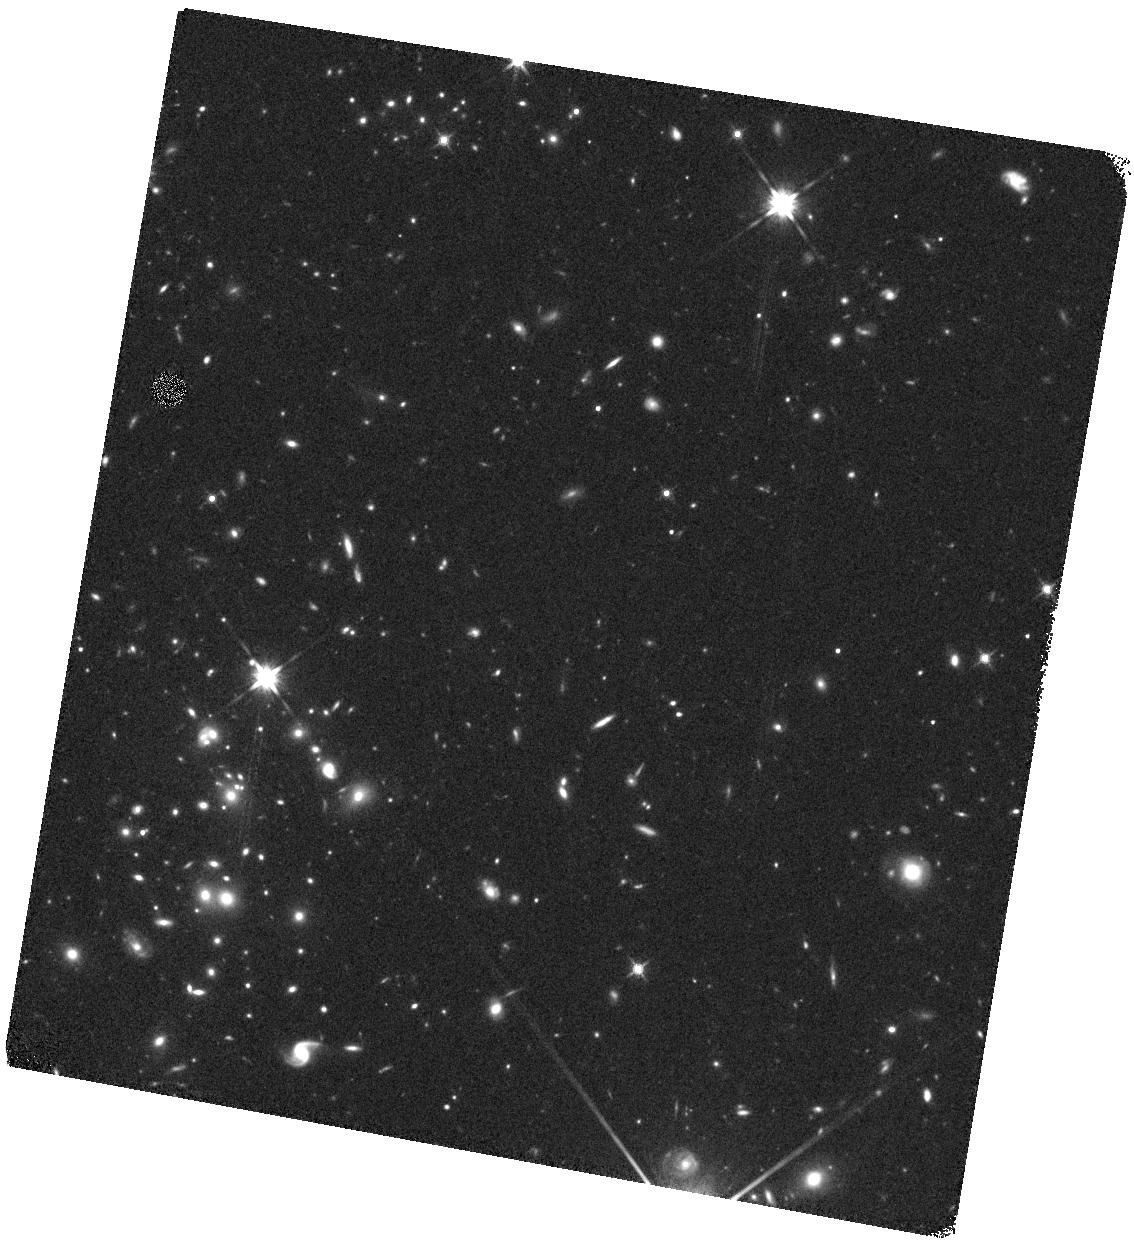
Target: SPARCS-1616-WEST. Instrument: WFC3/IR. Filter: F140W. Exposure: 17 min. Observation ID: hst_13845_17_wfc3_ir_f140w_ickt17

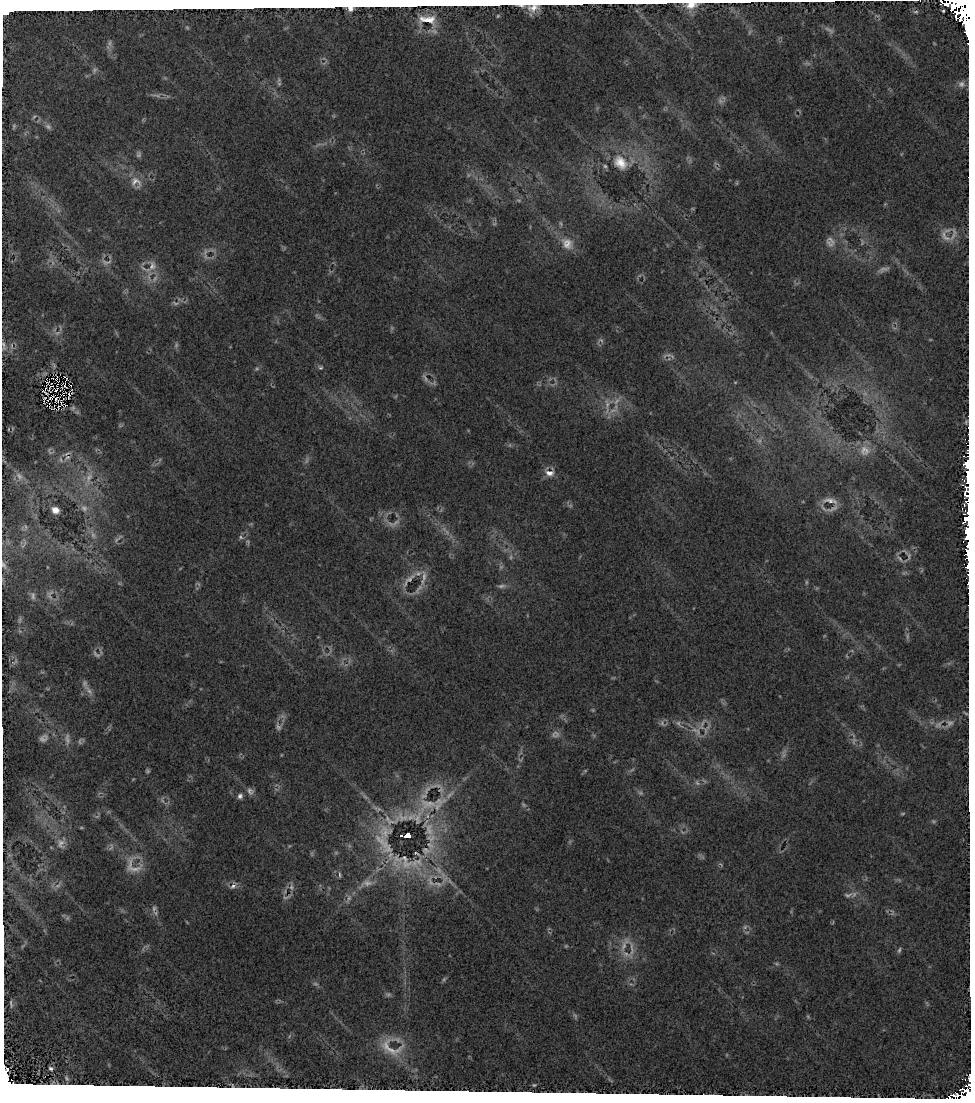
Target: SPARCS-0035-WEST. Instrument: WFC3/IR. Filter: F140W. Exposure: 15 min. Observation ID: hst_13845_14_wfc3_ir_f140w_ickt14

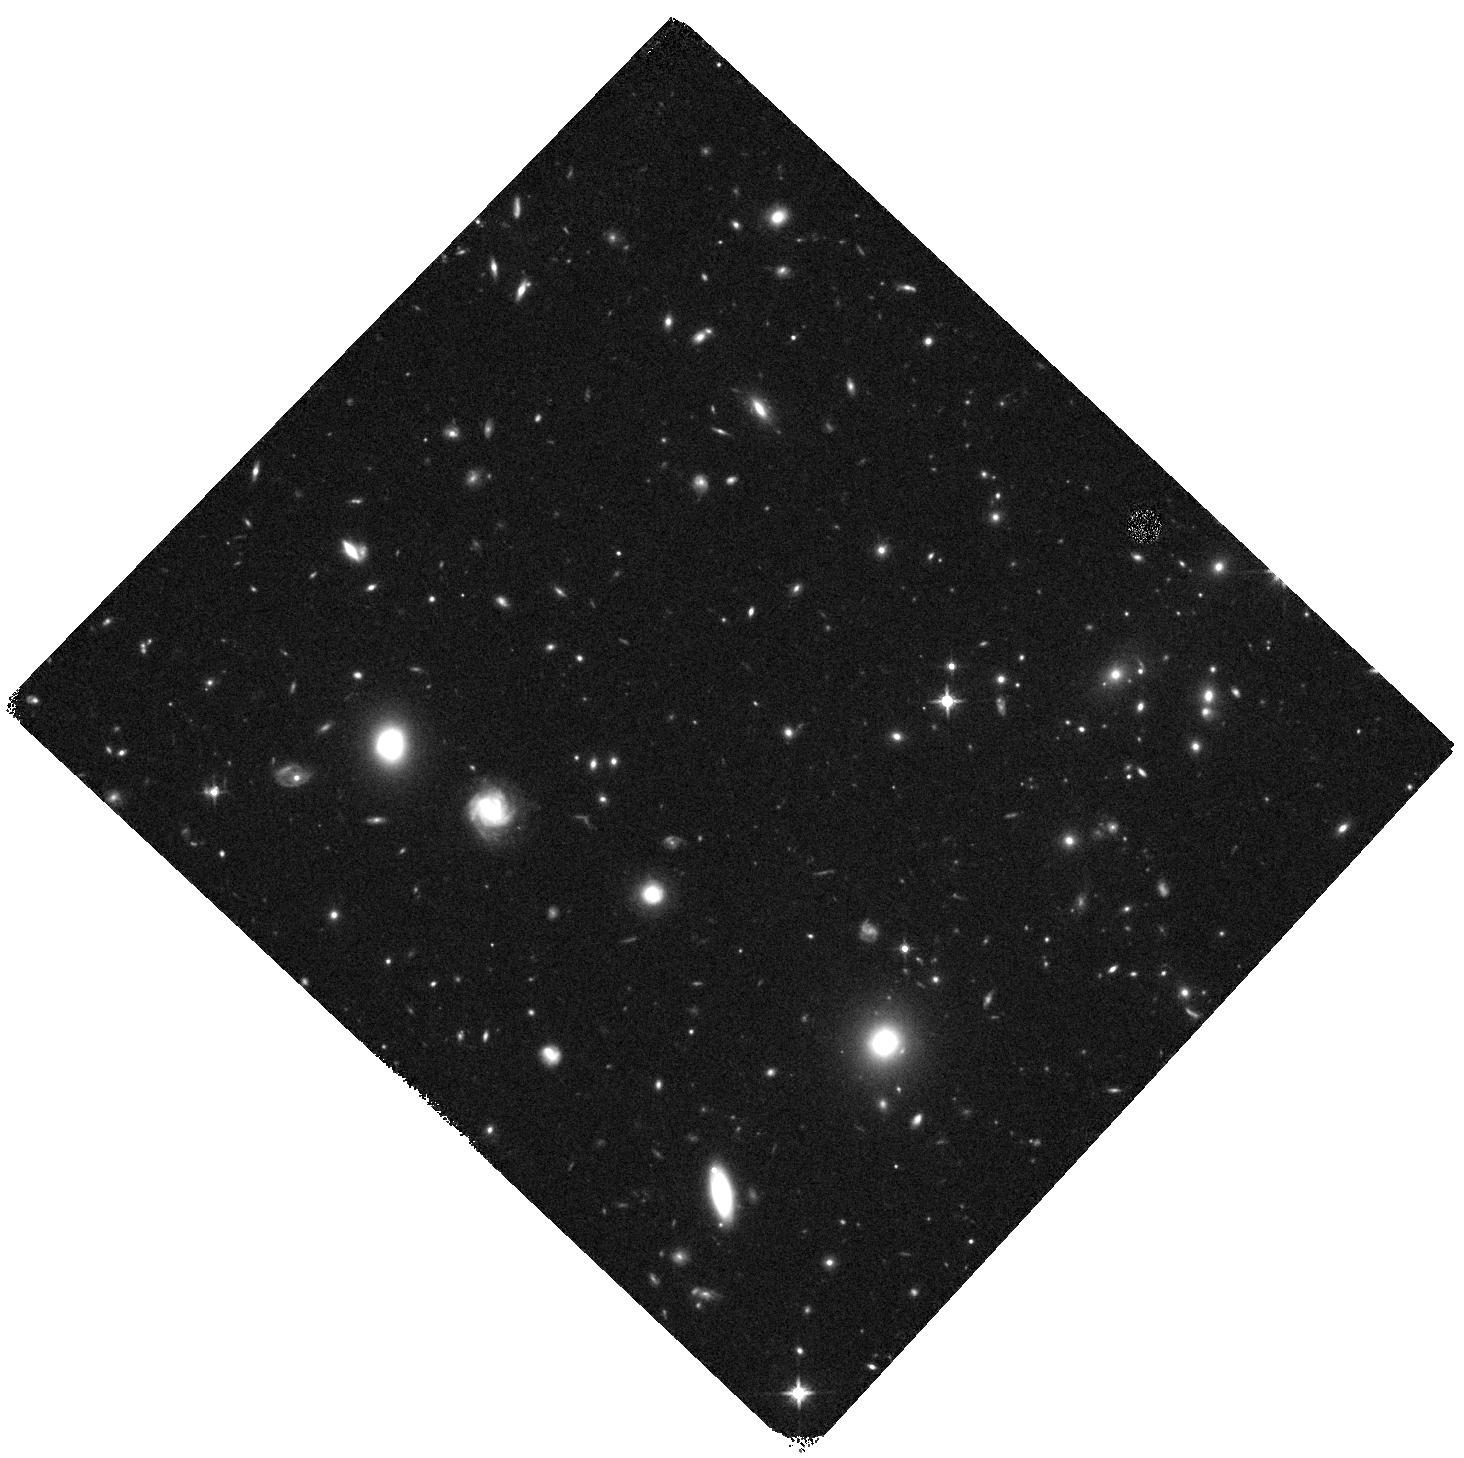
Target: SPARCS-0215-EAST. Instrument: WFC3/IR. Filter: F140W. Exposure: 14 min. Observation ID: hst_13845_05_wfc3_ir_f140w_ickt05

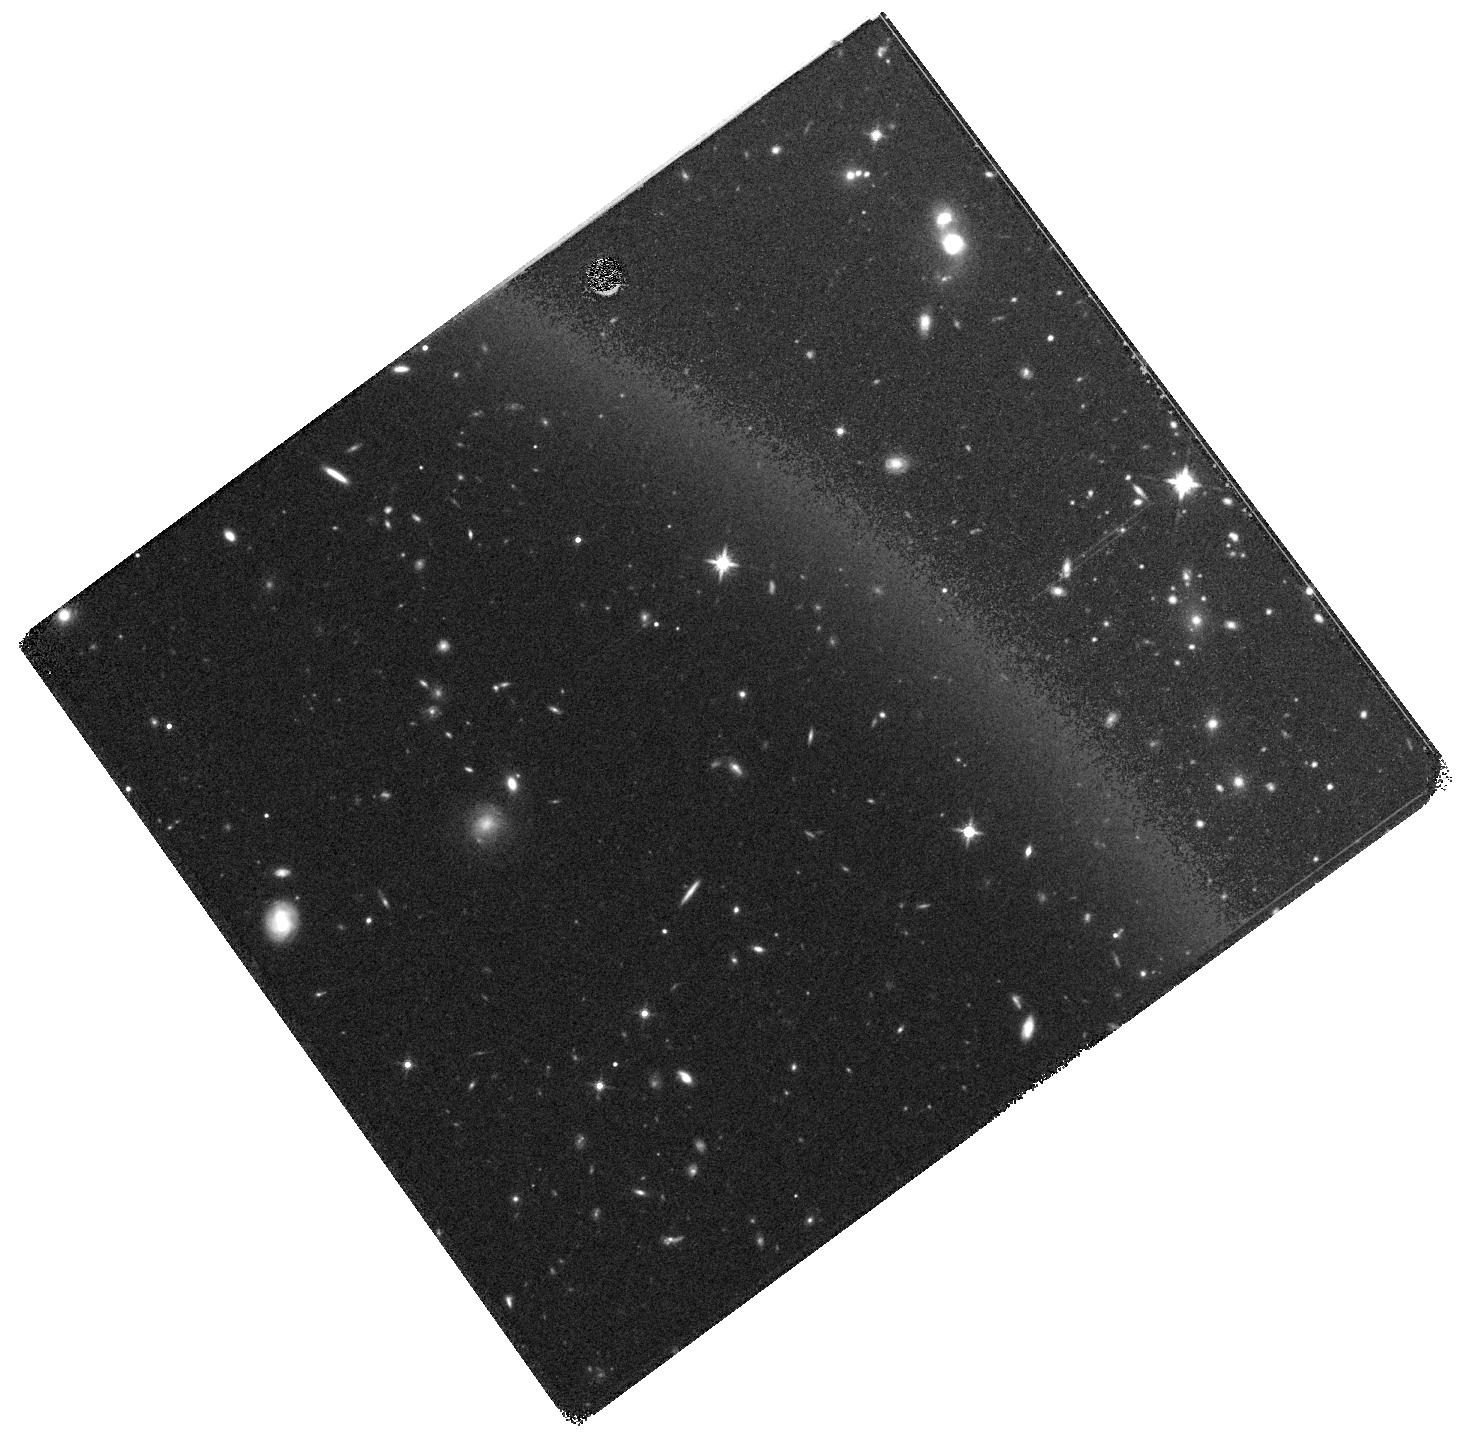
Target: SPARCS-1638-EAST. Instrument: WFC3/IR. Filter: F140W. Exposure: 14 min. Observation ID: hst_13845_09_wfc3_ir_f140w_ickt09

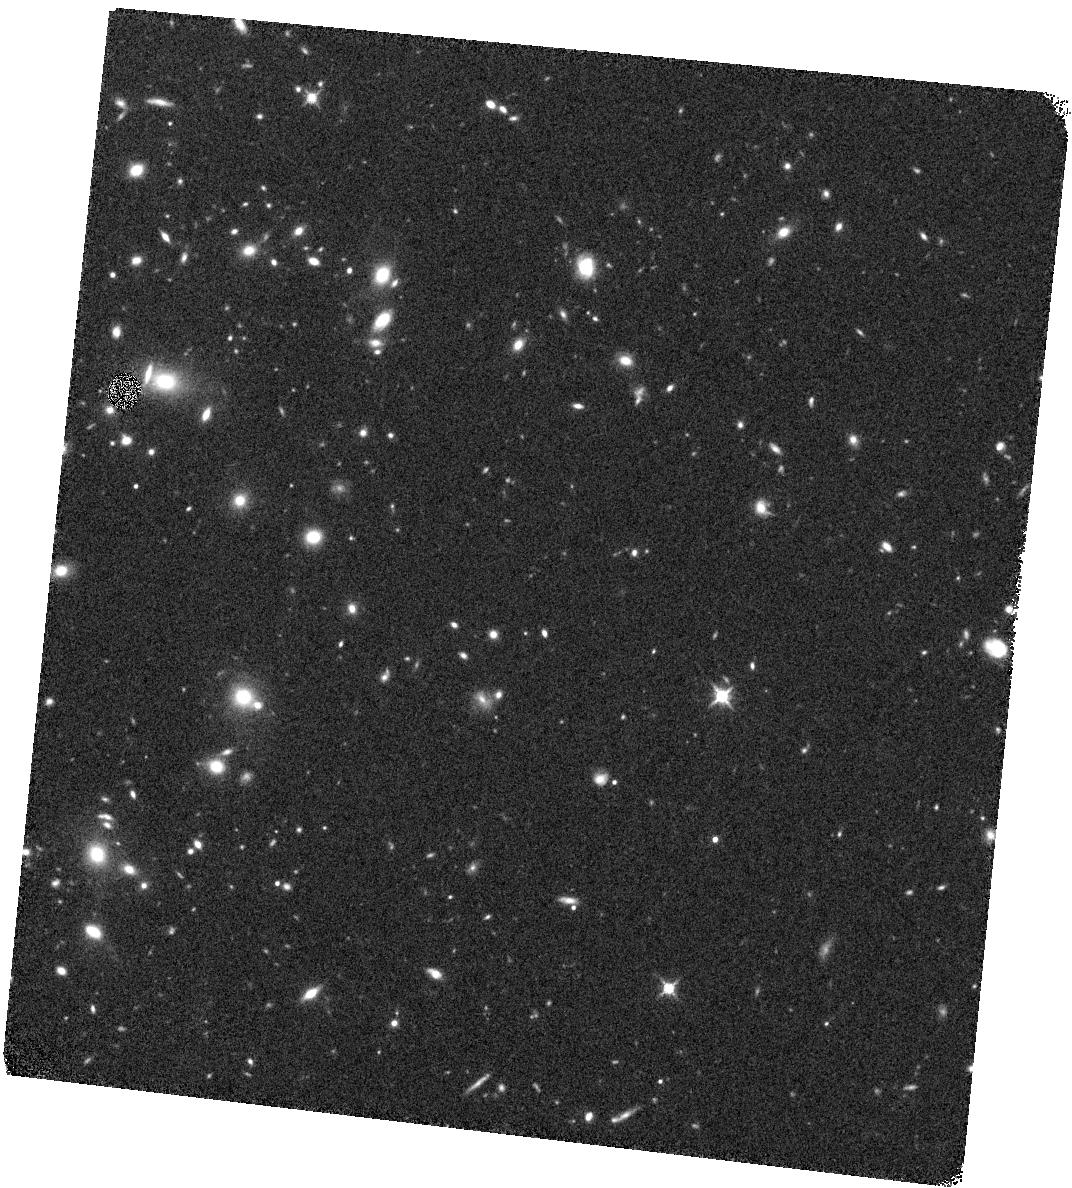
Target: SPARCS-0034-WEST. Instrument: WFC3/IR. Filter: F140W. Exposure: 15 min. Observation ID: hst_13845_11_wfc3_ir_f140w_ickt11

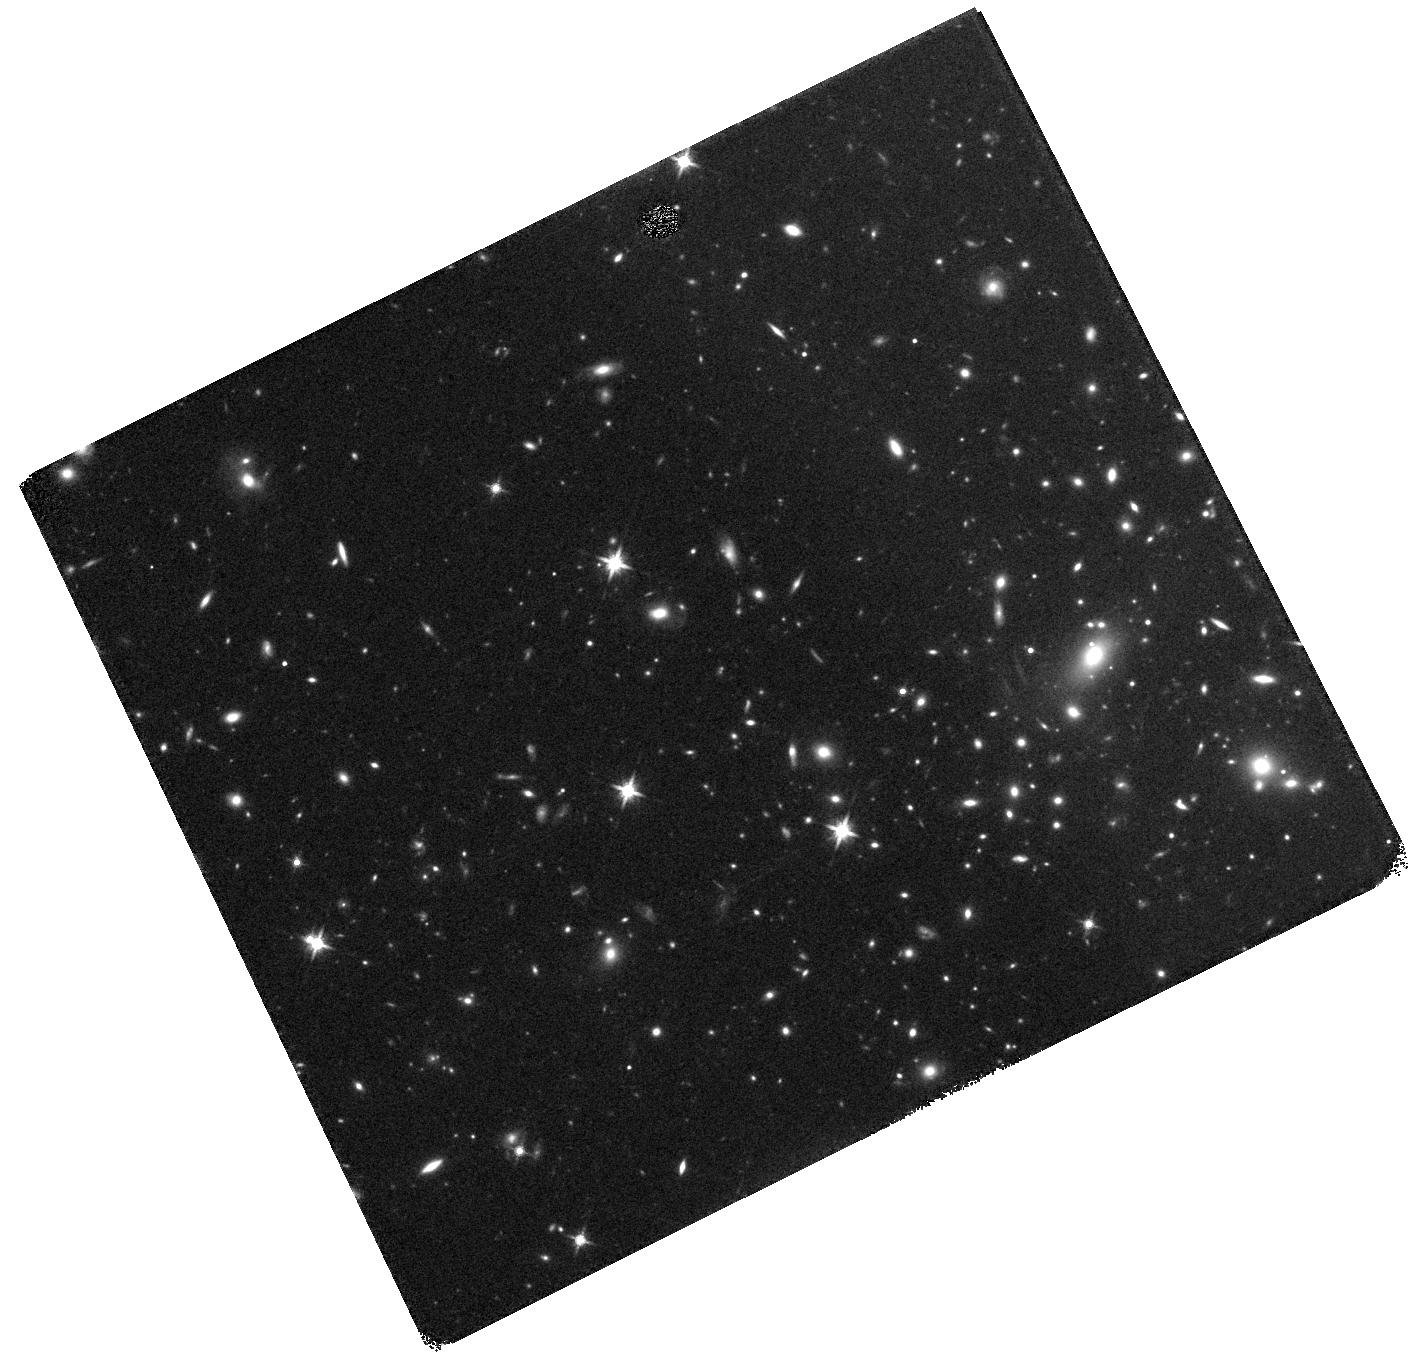
Target: SPARCS-1613-EAST. Instrument: WFC3/IR. Filter: F140W. Exposure: 15 min. Observation ID: hst_13845_03_wfc3_ir_f140w_ickt03

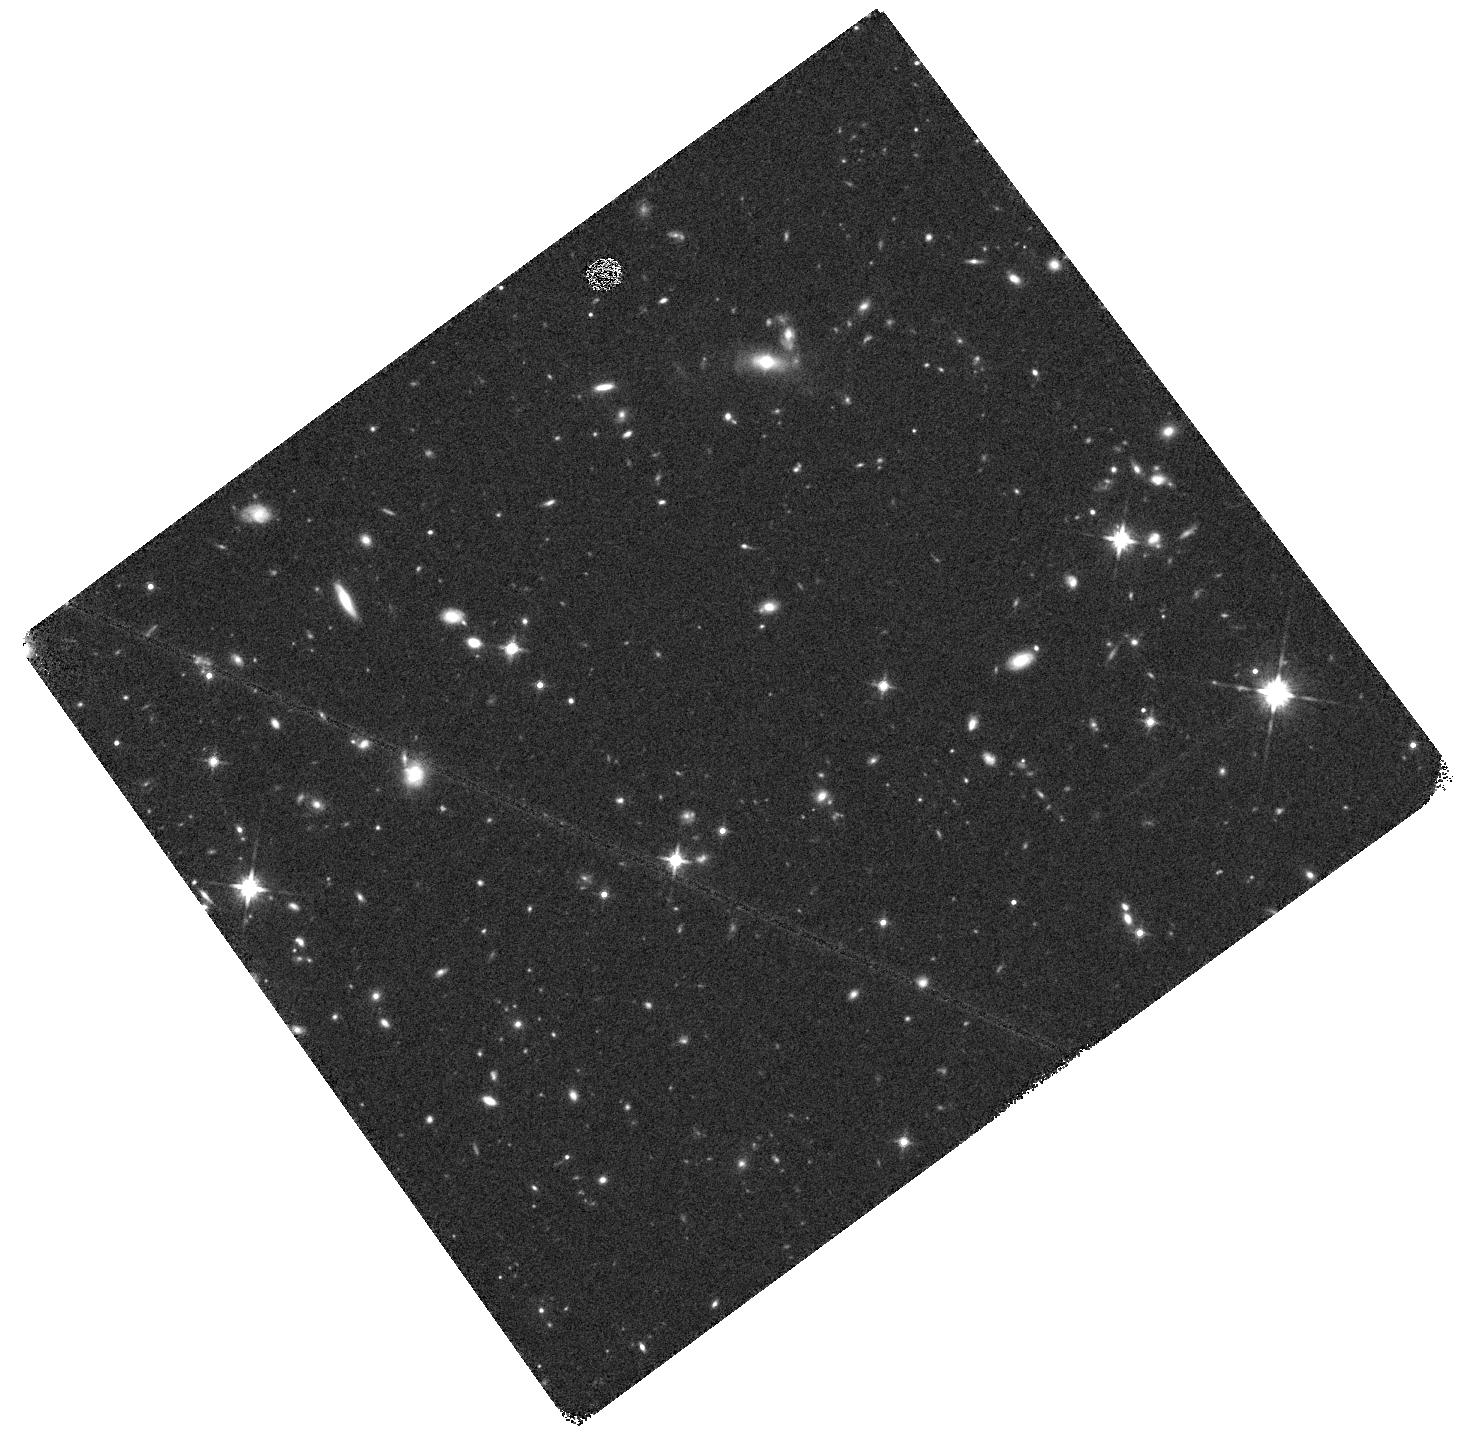
Target: SPARCS-1638-WEST. Instrument: WFC3/IR. Filter: F140W. Exposure: 14 min. Observation ID: hst_13845_19_wfc3_ir_f140w_ickt19

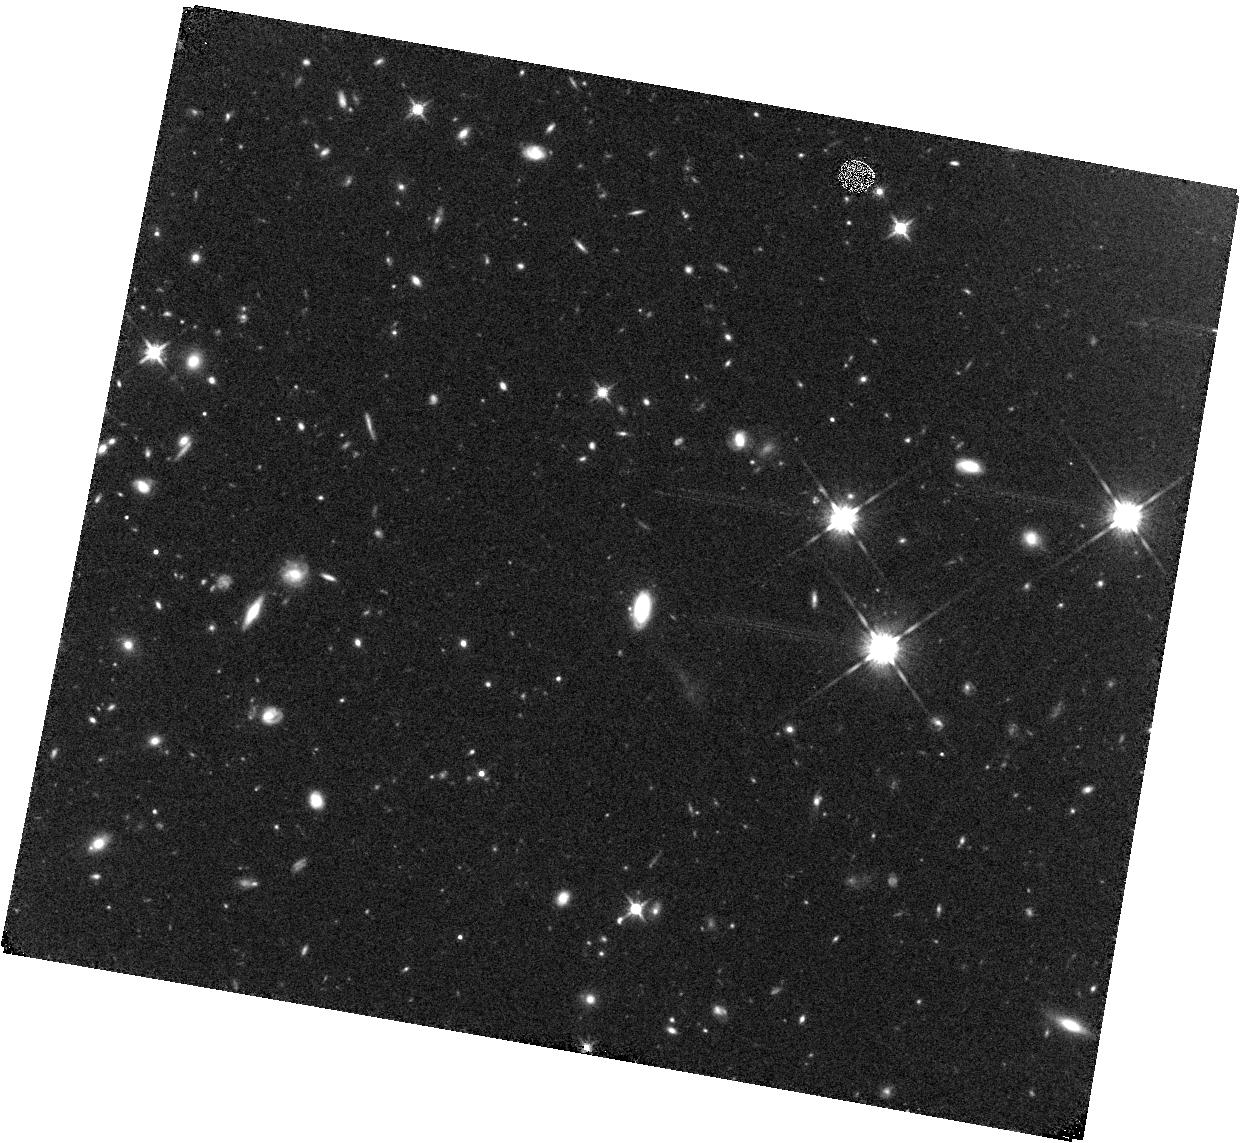
Target: SPARCS-1051-WEST. Instrument: WFC3/IR. Filter: F140W. Exposure: 15 min. Observation ID: hst_13845_16_wfc3_ir_f140w_ickt16

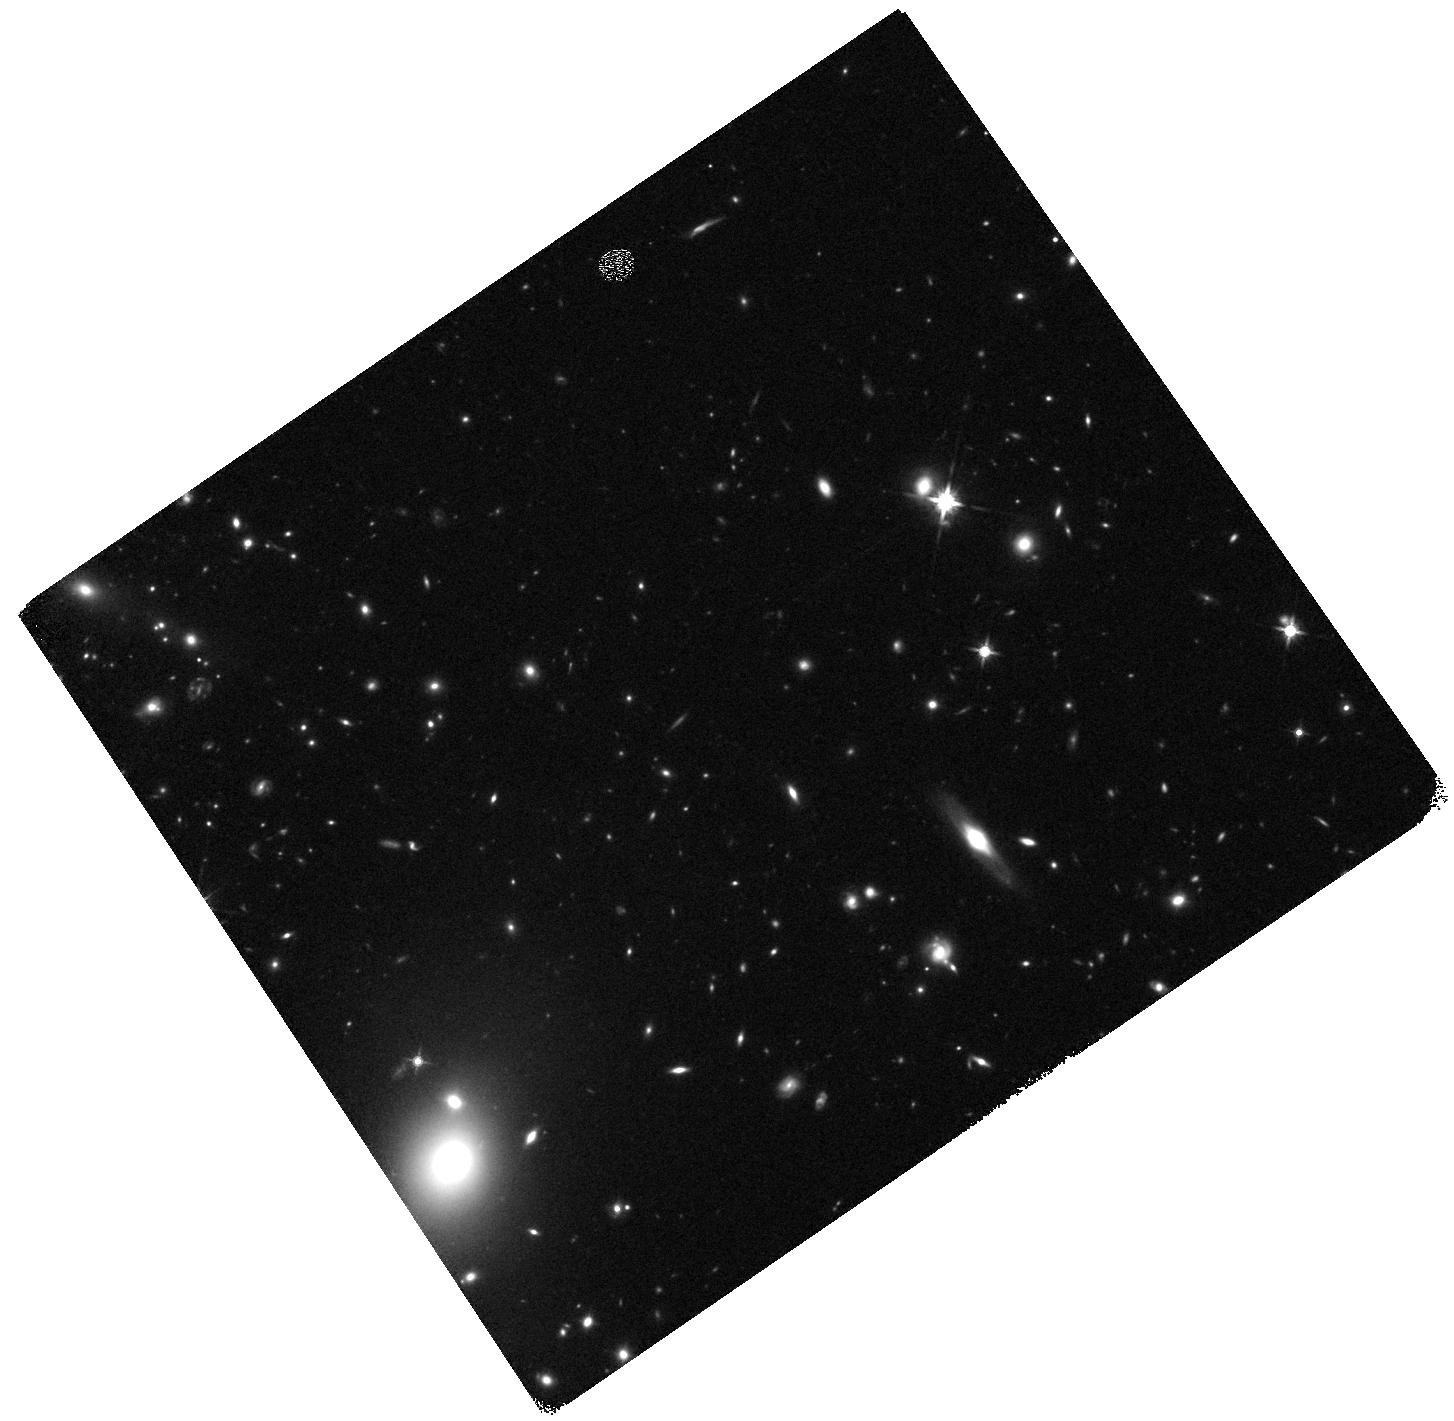
Target: SPARCS-0036-WEST. Instrument: WFC3/IR. Filter: F140W. Exposure: 14 min. Observation ID: hst_13845_12_wfc3_ir_f140w_ickt12

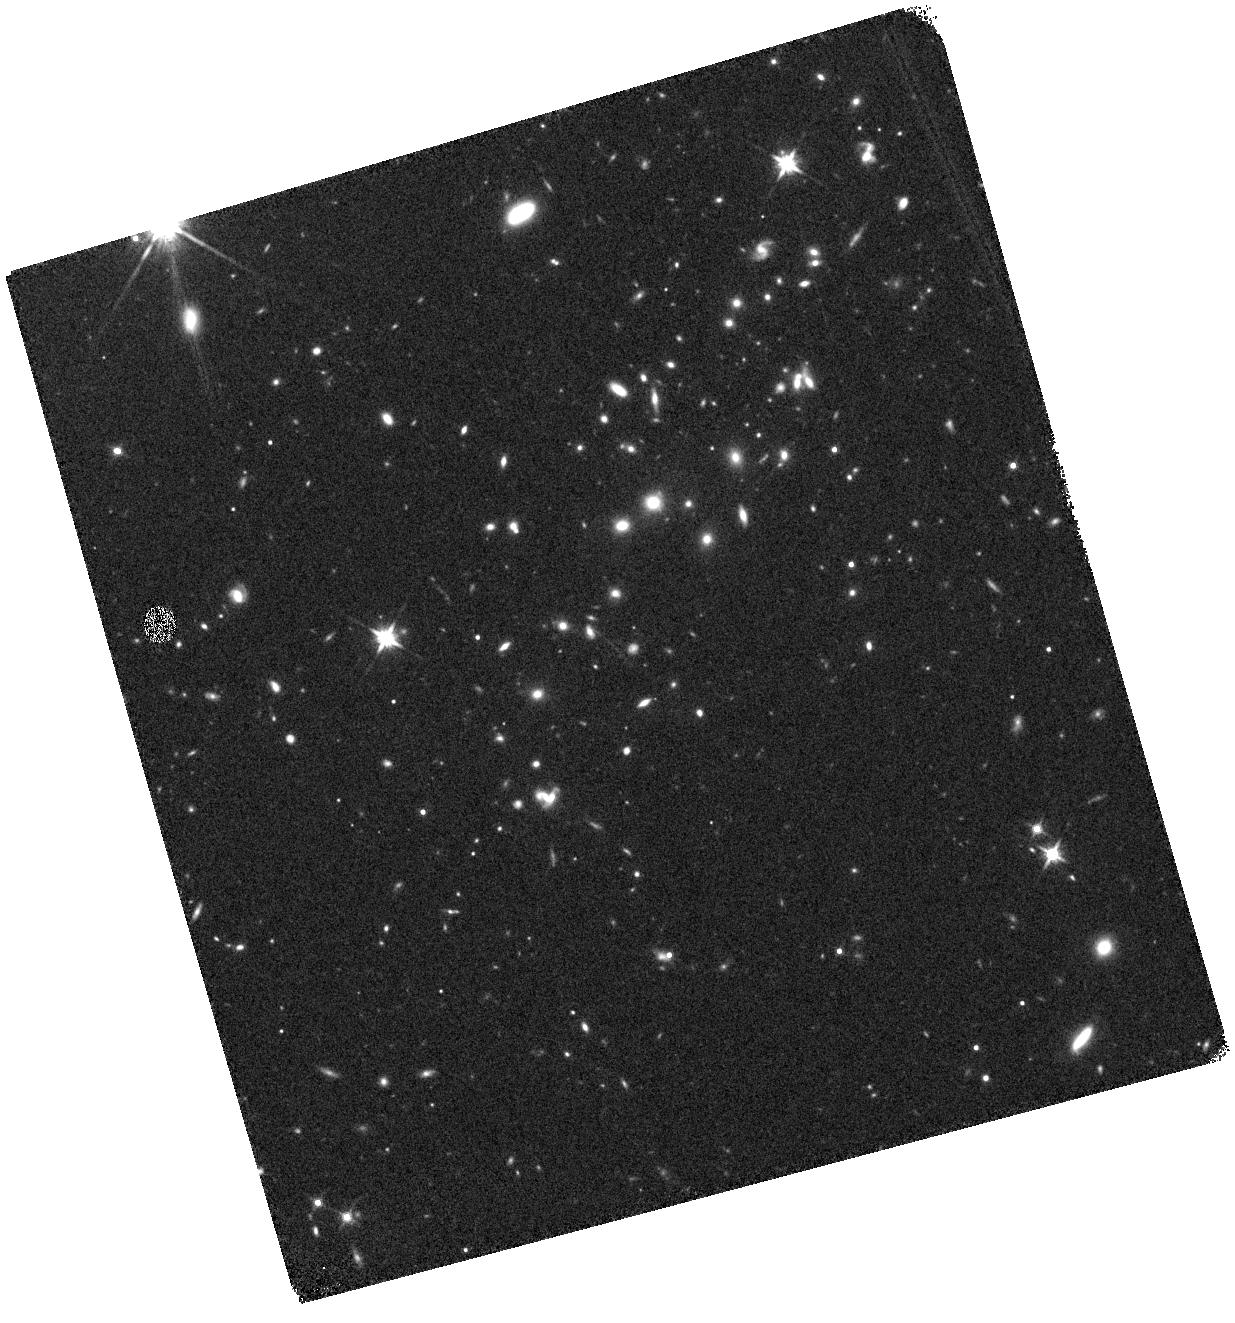
Target: SPARCS-1634-SOUTH. Instrument: WFC3/IR. Filter: F140W. Exposure: 14 min. Observation ID: hst_13845_18_wfc3_ir_f140w_ickt18

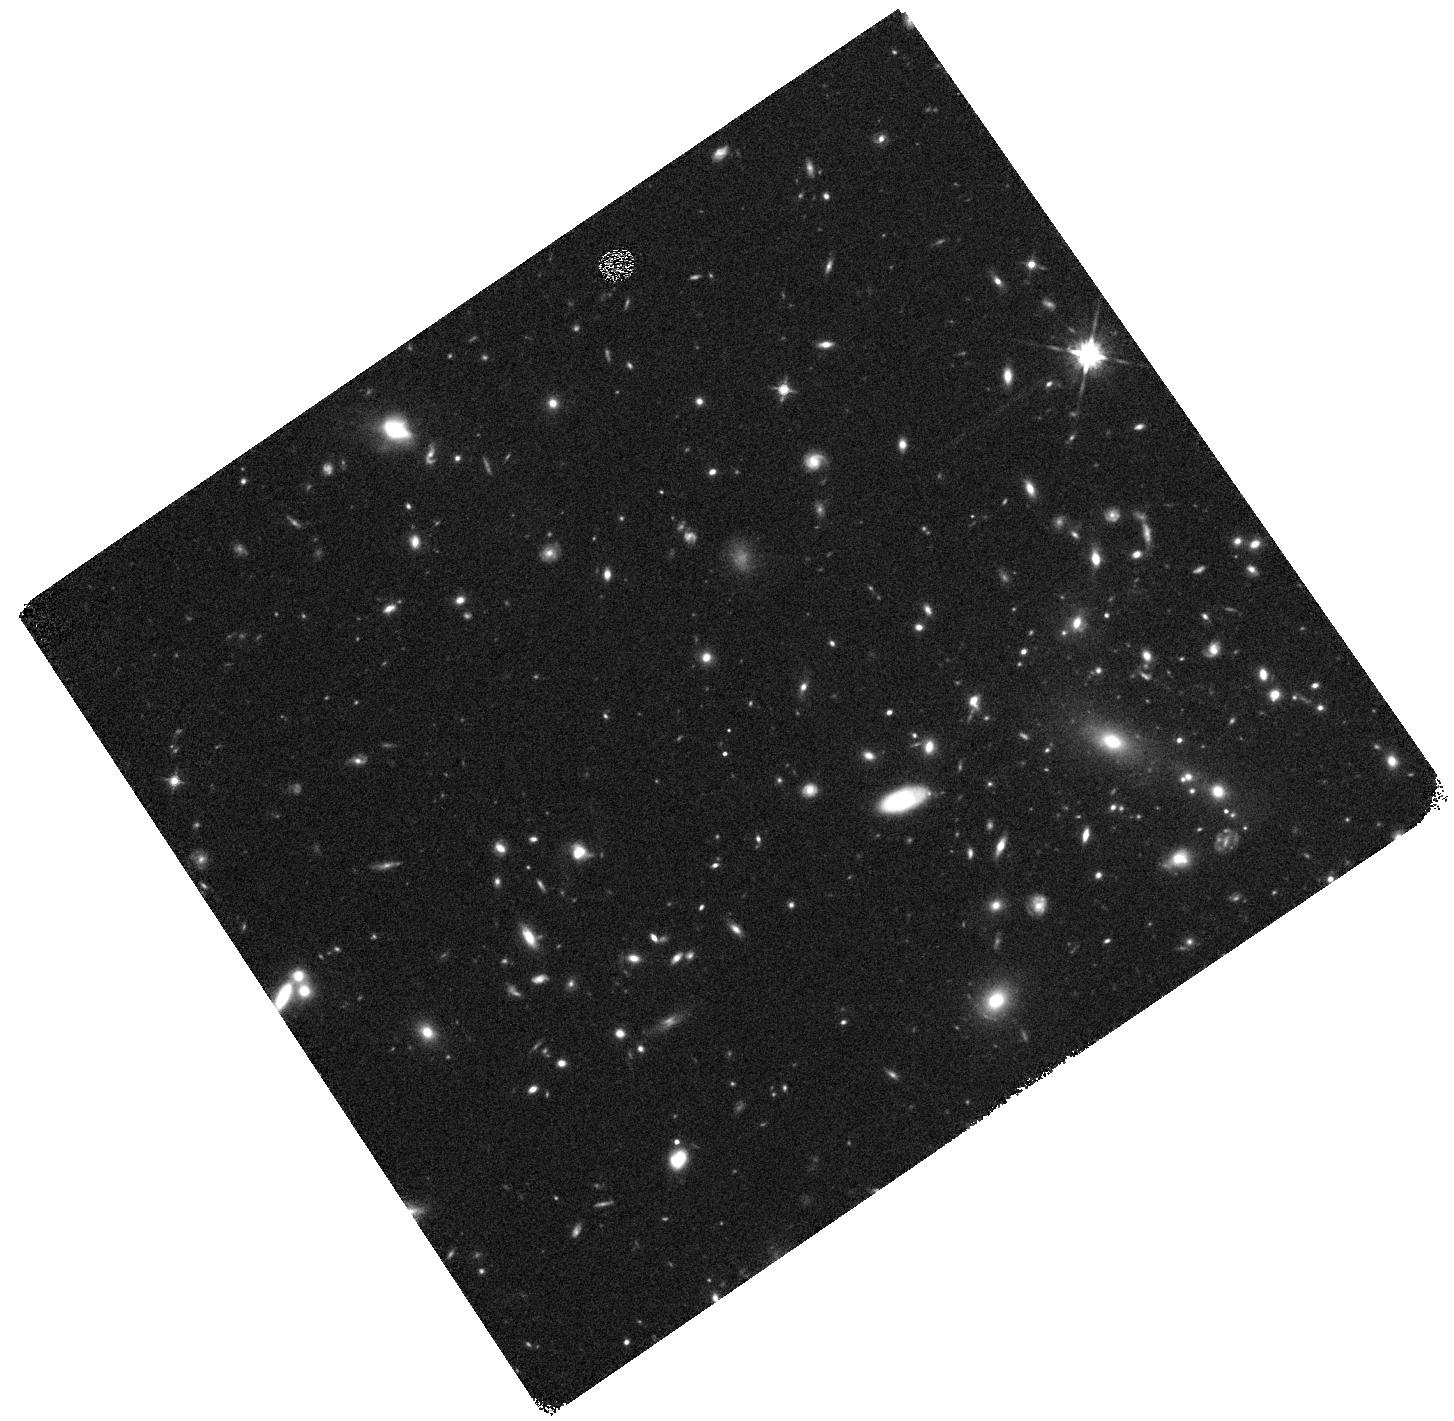
Target: SPARCS-0036-EAST. Instrument: WFC3/IR. Filter: F140W. Exposure: 14 min. Observation ID: hst_13845_02_wfc3_ir_f140w_ickt02

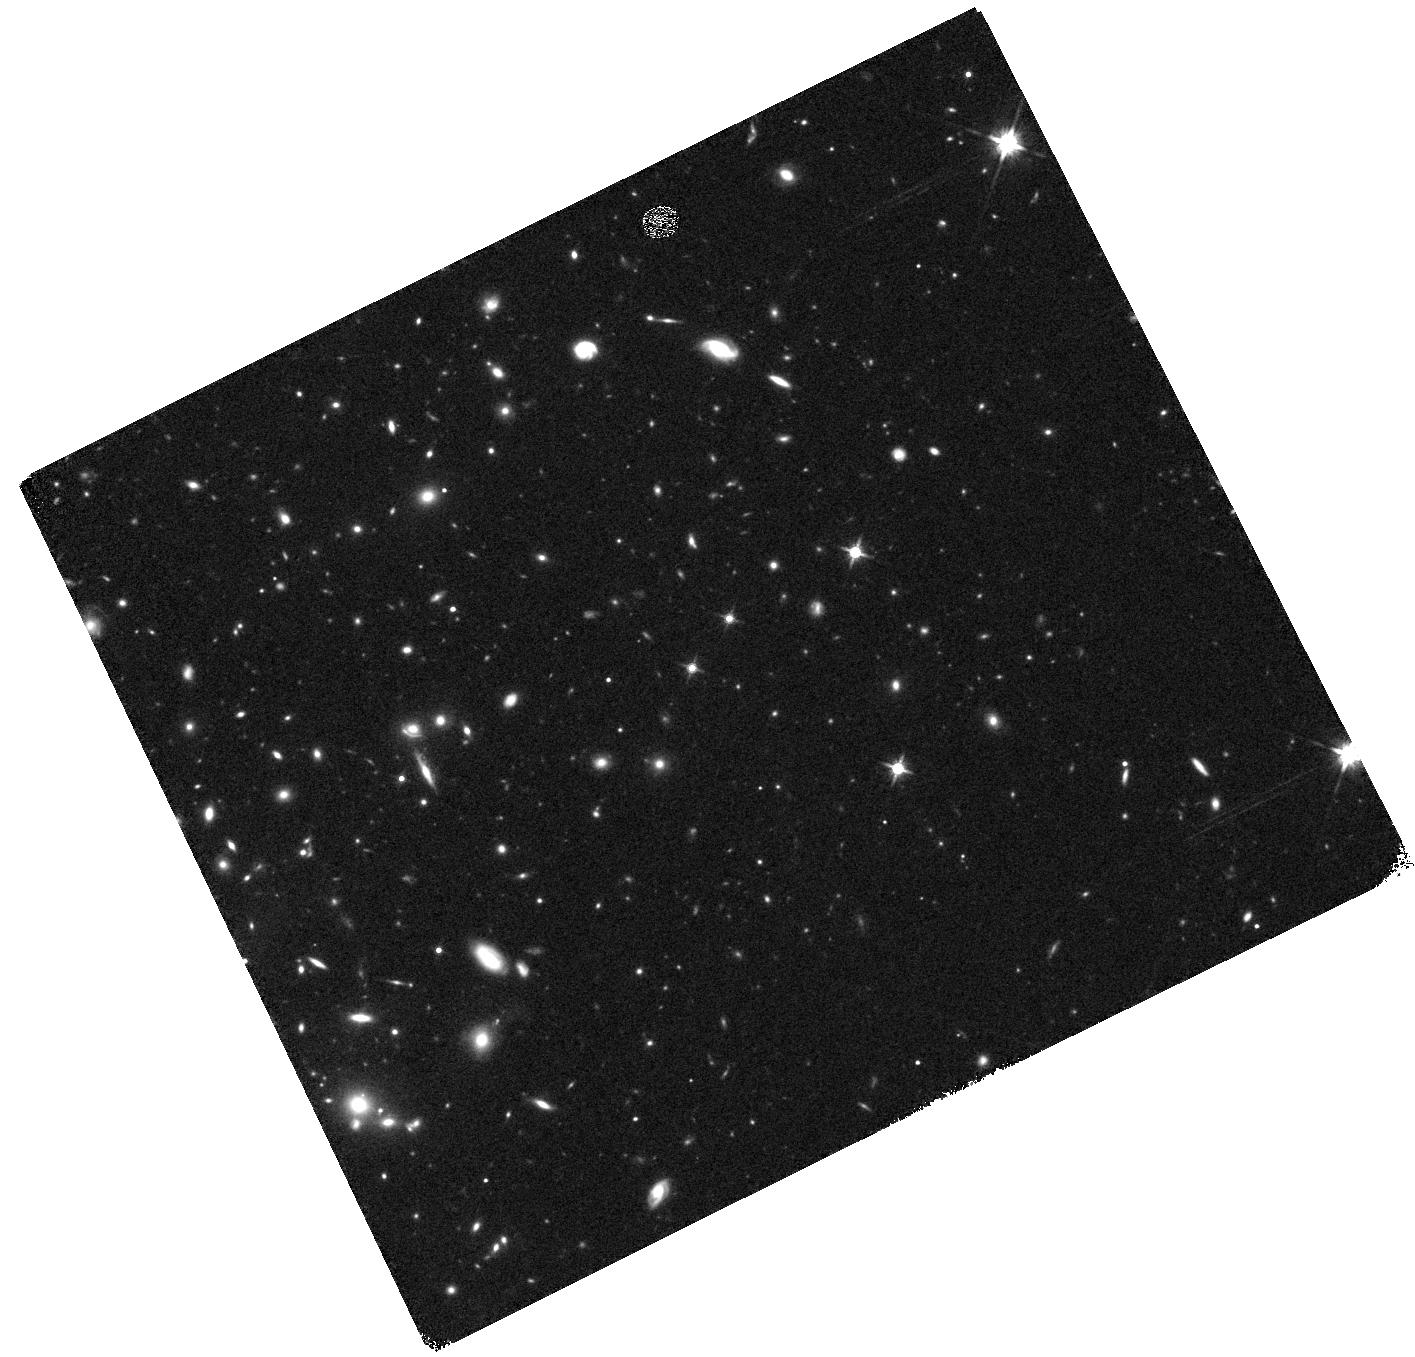
Target: SPARCS-1613-WEST. Instrument: WFC3/IR. Filter: F140W. Exposure: 15 min. Observation ID: hst_13845_13_wfc3_ir_f140w_ickt13

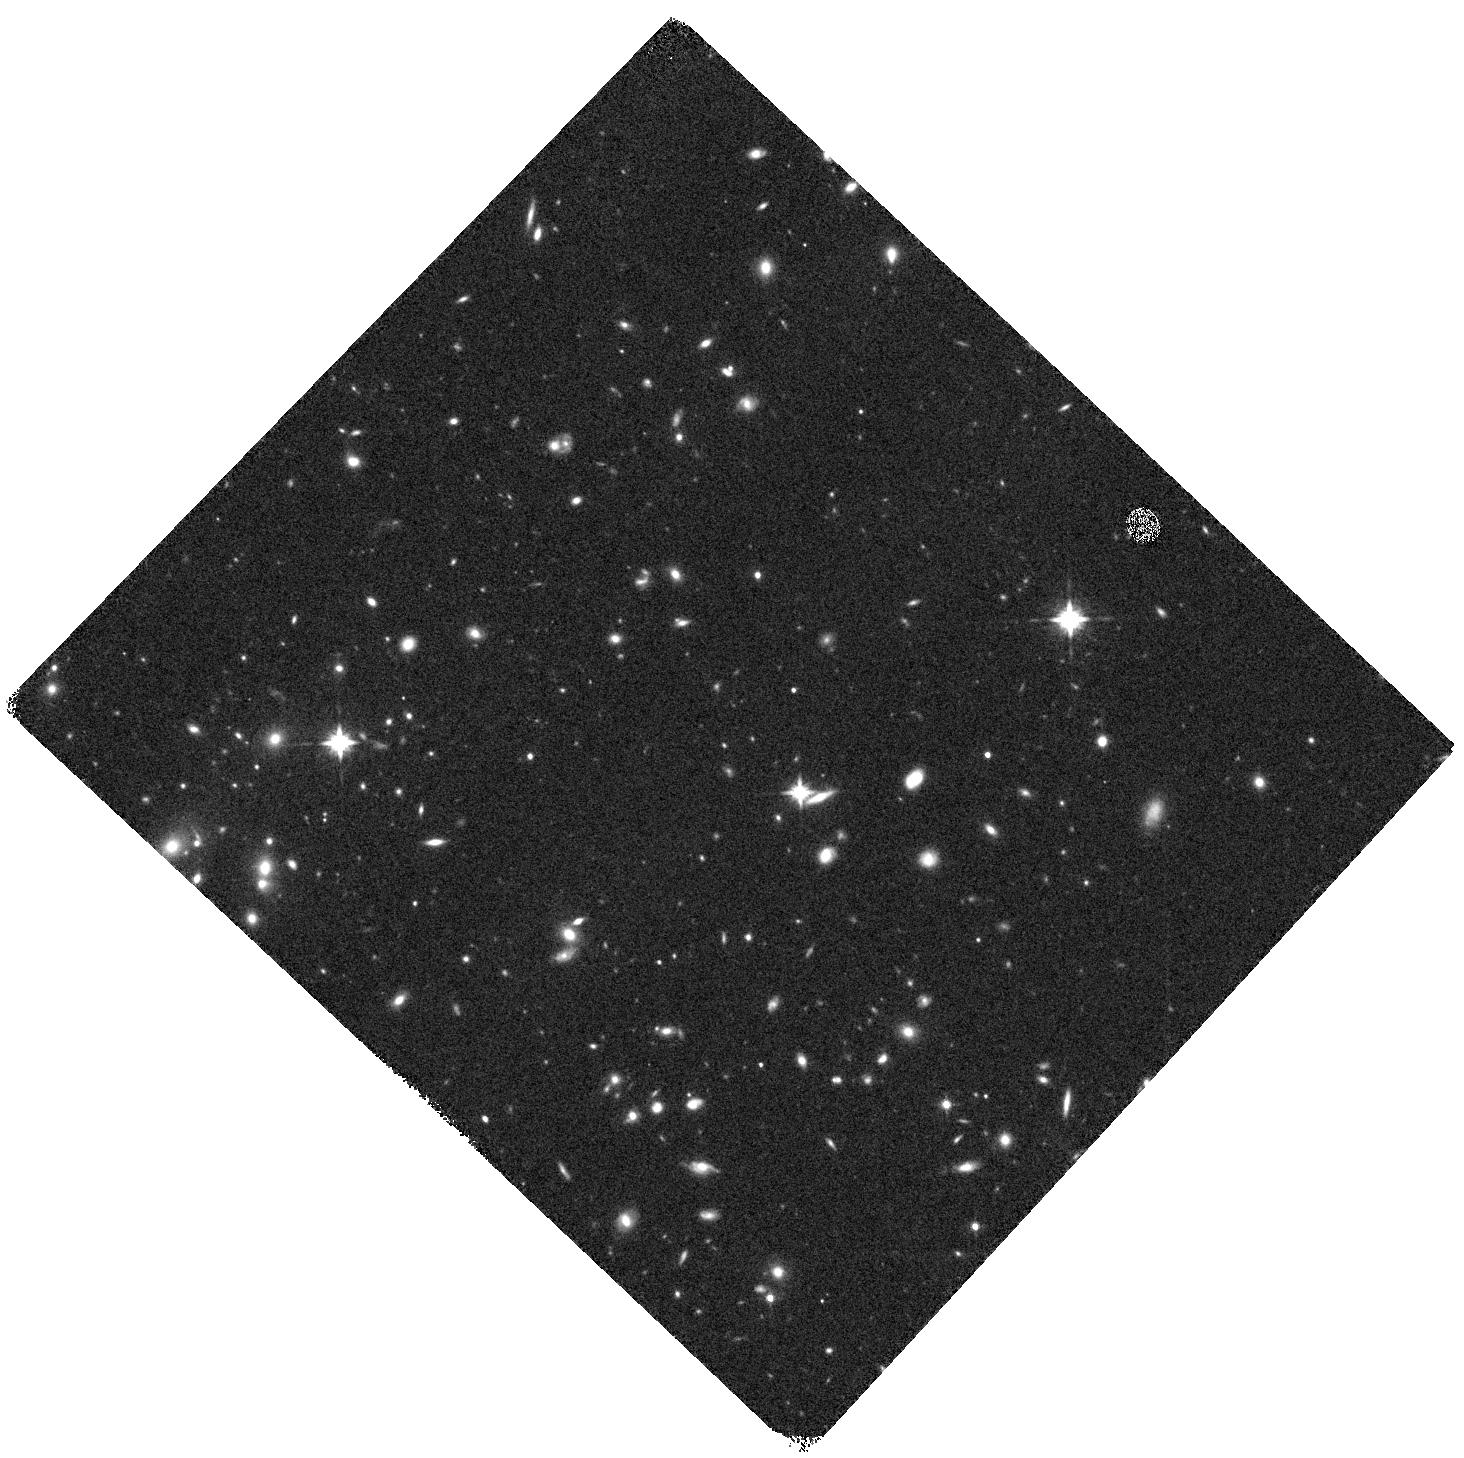
Target: SPARCS-0215-WEST. Instrument: WFC3/IR. Filter: F140W. Exposure: 14 min. Observation ID: hst_13845_15_wfc3_ir_f140w_ickt15

Resolved H-alpha Maps of Star-forming Galaxies in Distant Clusters: Towards a Physical Model of Satellite Galaxy Quenching (PI: Muzzin, Adam)

It has been known for decades that satellite galaxies are always less star forming than central galaxies of similar mass. New, sophisticated modeling of satellites at both z = 0 and z = 1 has shown that the quenching of star formation in satellites must be a rapid process, occurring on a timescale of only ~ 0.5 Gyr. Despite good constraints on the quenching timescale, the detailed physics of how satellites actually shut down their star formation is still heavily debated. What is now desperately needed are high-quality observations of satellite galaxies directly in the process of quenching. In particular, resolved H-alpha maps would be extremely informative because H-alpha is a near instantaneous measure of the current SFR, showing where and when star formation is quenched. Thus far, these maps are only available locally for satellite galaxies in the Virgo cluster; however, they are fascinating. In H-alpha emission Virgo satellites are completely different than central galaxies, with >50% having highly truncated and disturbed disks, suggesting an outside-in truncation of star formation. We propose to obtain the first resolved H-alpha maps of star-forming satellite galaxies in massive clusters at z ~ 1. This high-redshift data will be critical to determine how satellite quenching evolves over time, as satellites have much higher gas fractions and star formation rates at z ~ 1. We will compare the H-alpha luminosities, sizes and profiles of the satellites to central galaxies in the 3D-HST survey and quantify how quenching affects star-forming disks at z ~ 1. This information will be key input for the next generation of physical models of satellite quenching.